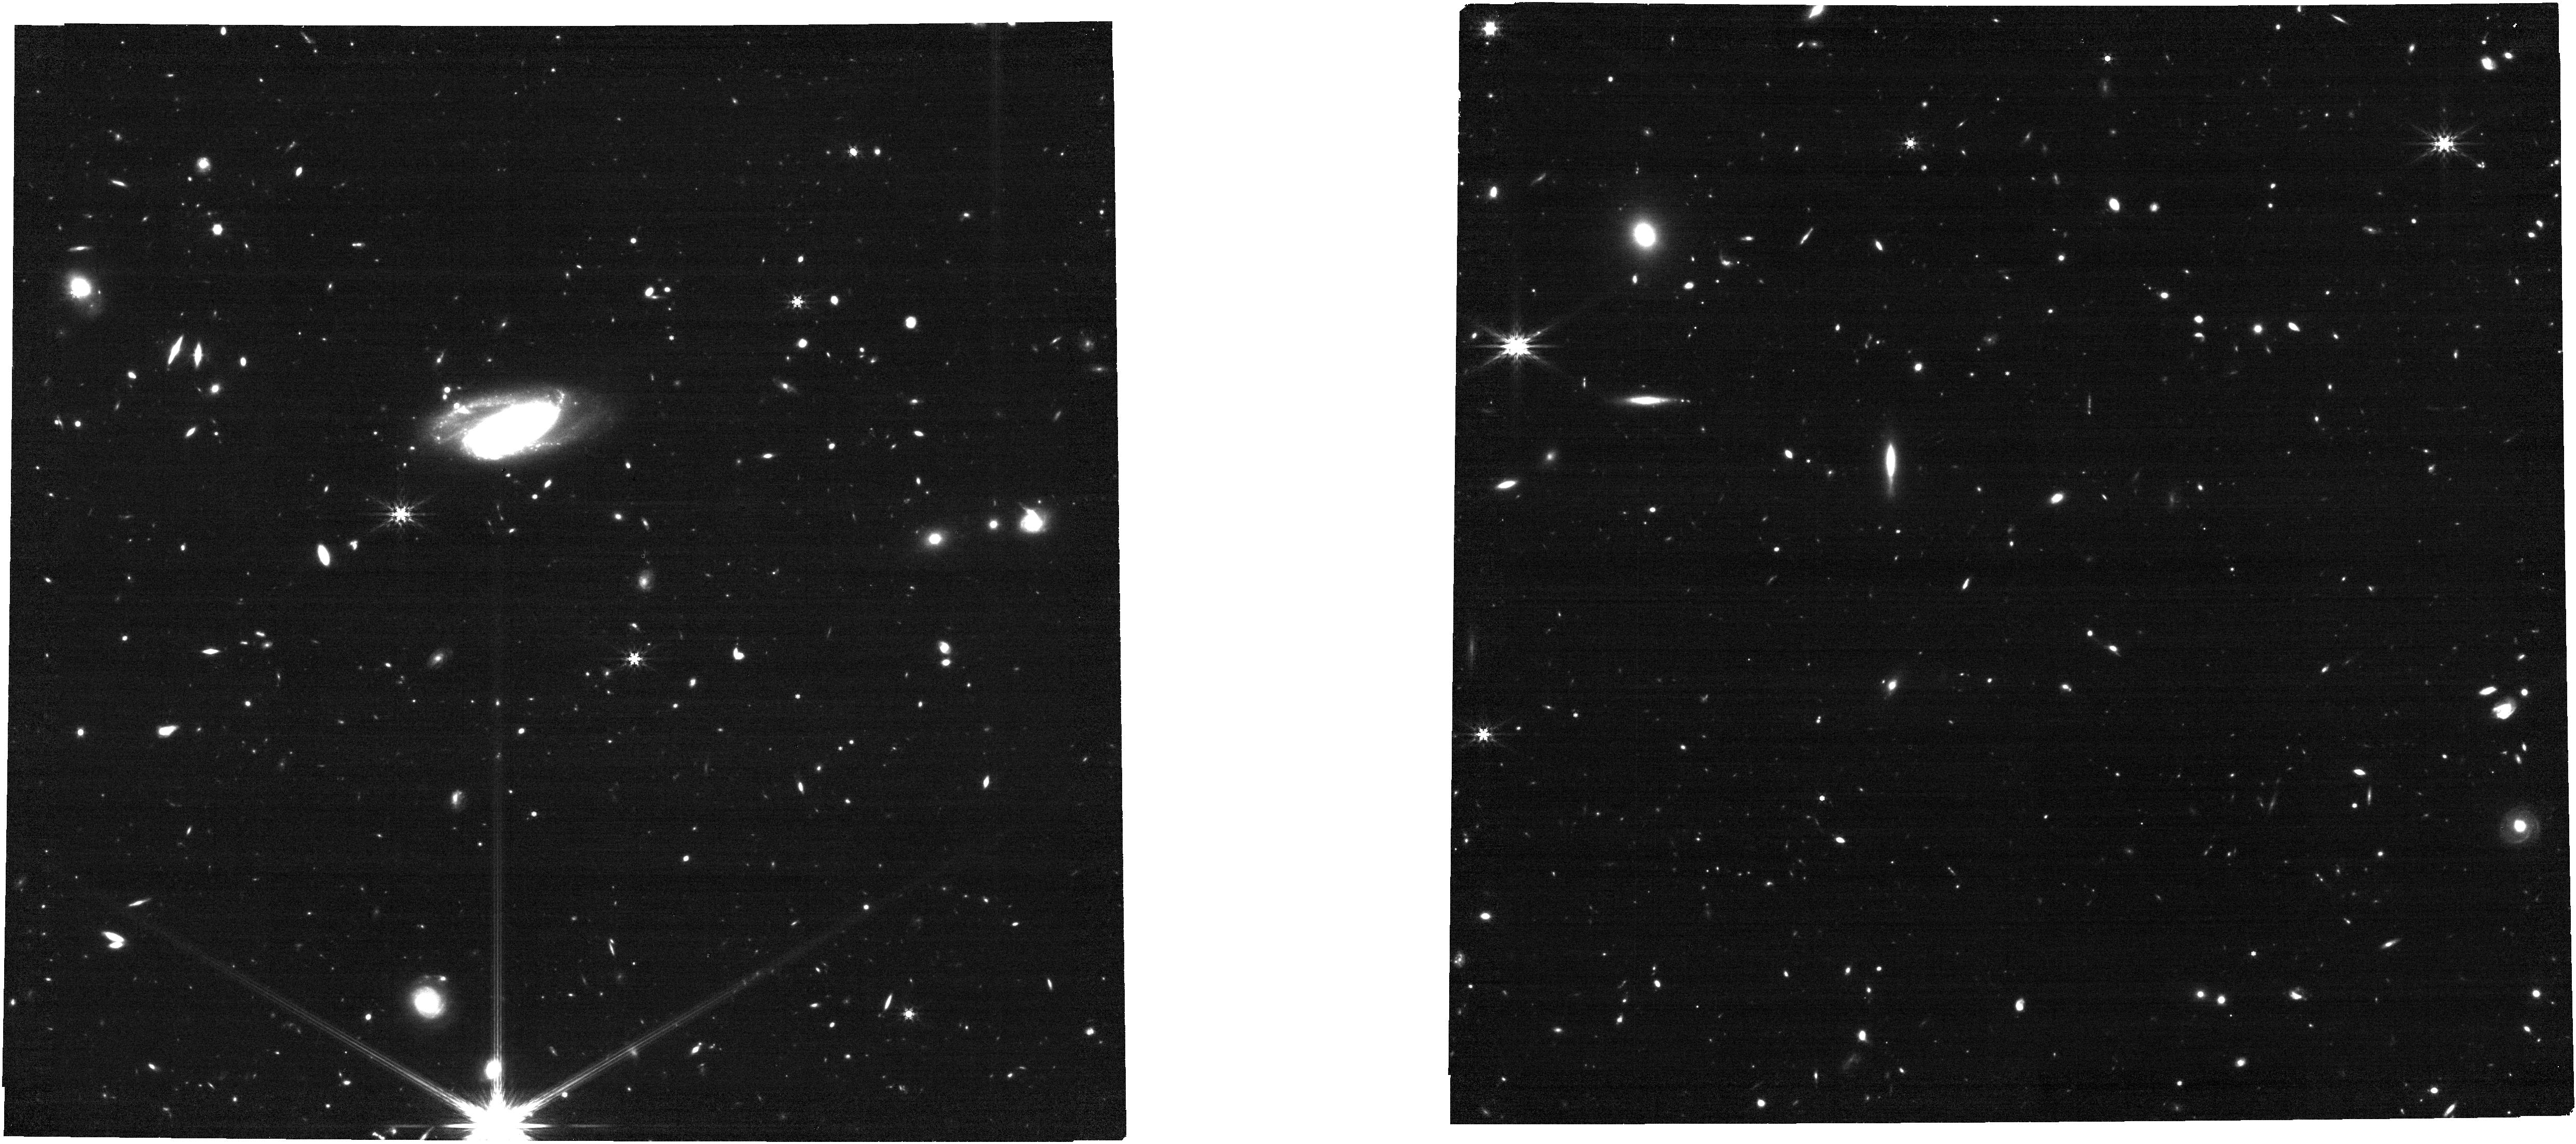
Target: 27397. Instrument: NIRCAM. Filter: F444W. Exposure: 13 min. Observation ID: jw02362-o104_t001_nircam_clear-f444w

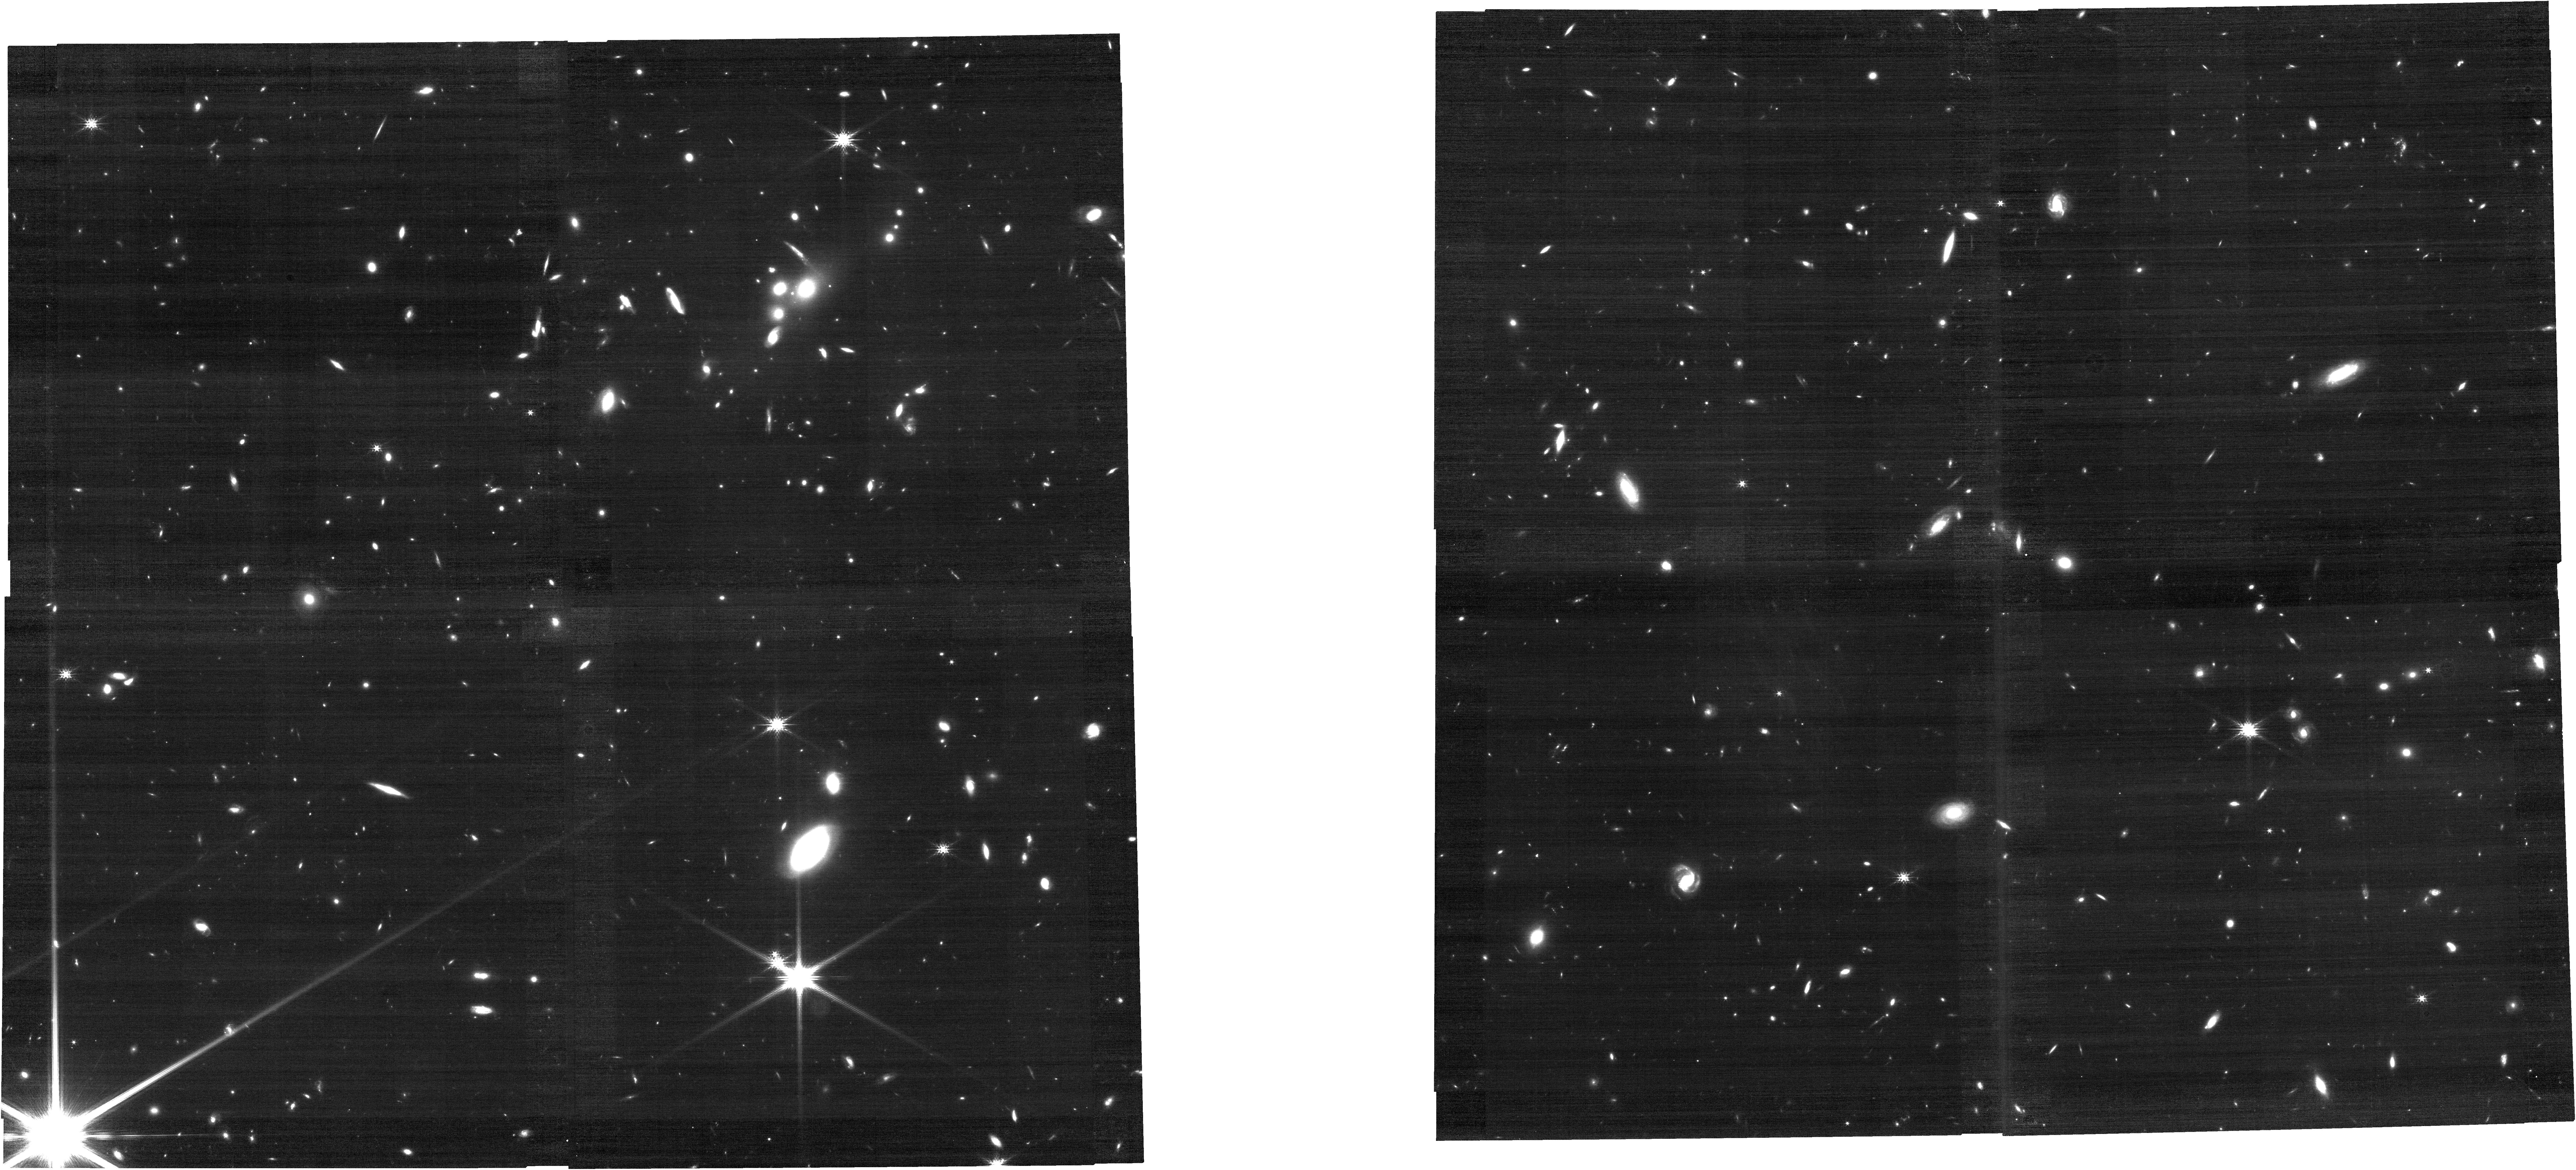
Target: 61265. Instrument: NIRCAM. Filter: F200W. Exposure: 13 min. Observation ID: jw02362-o106_t003_nircam_clear-f200w

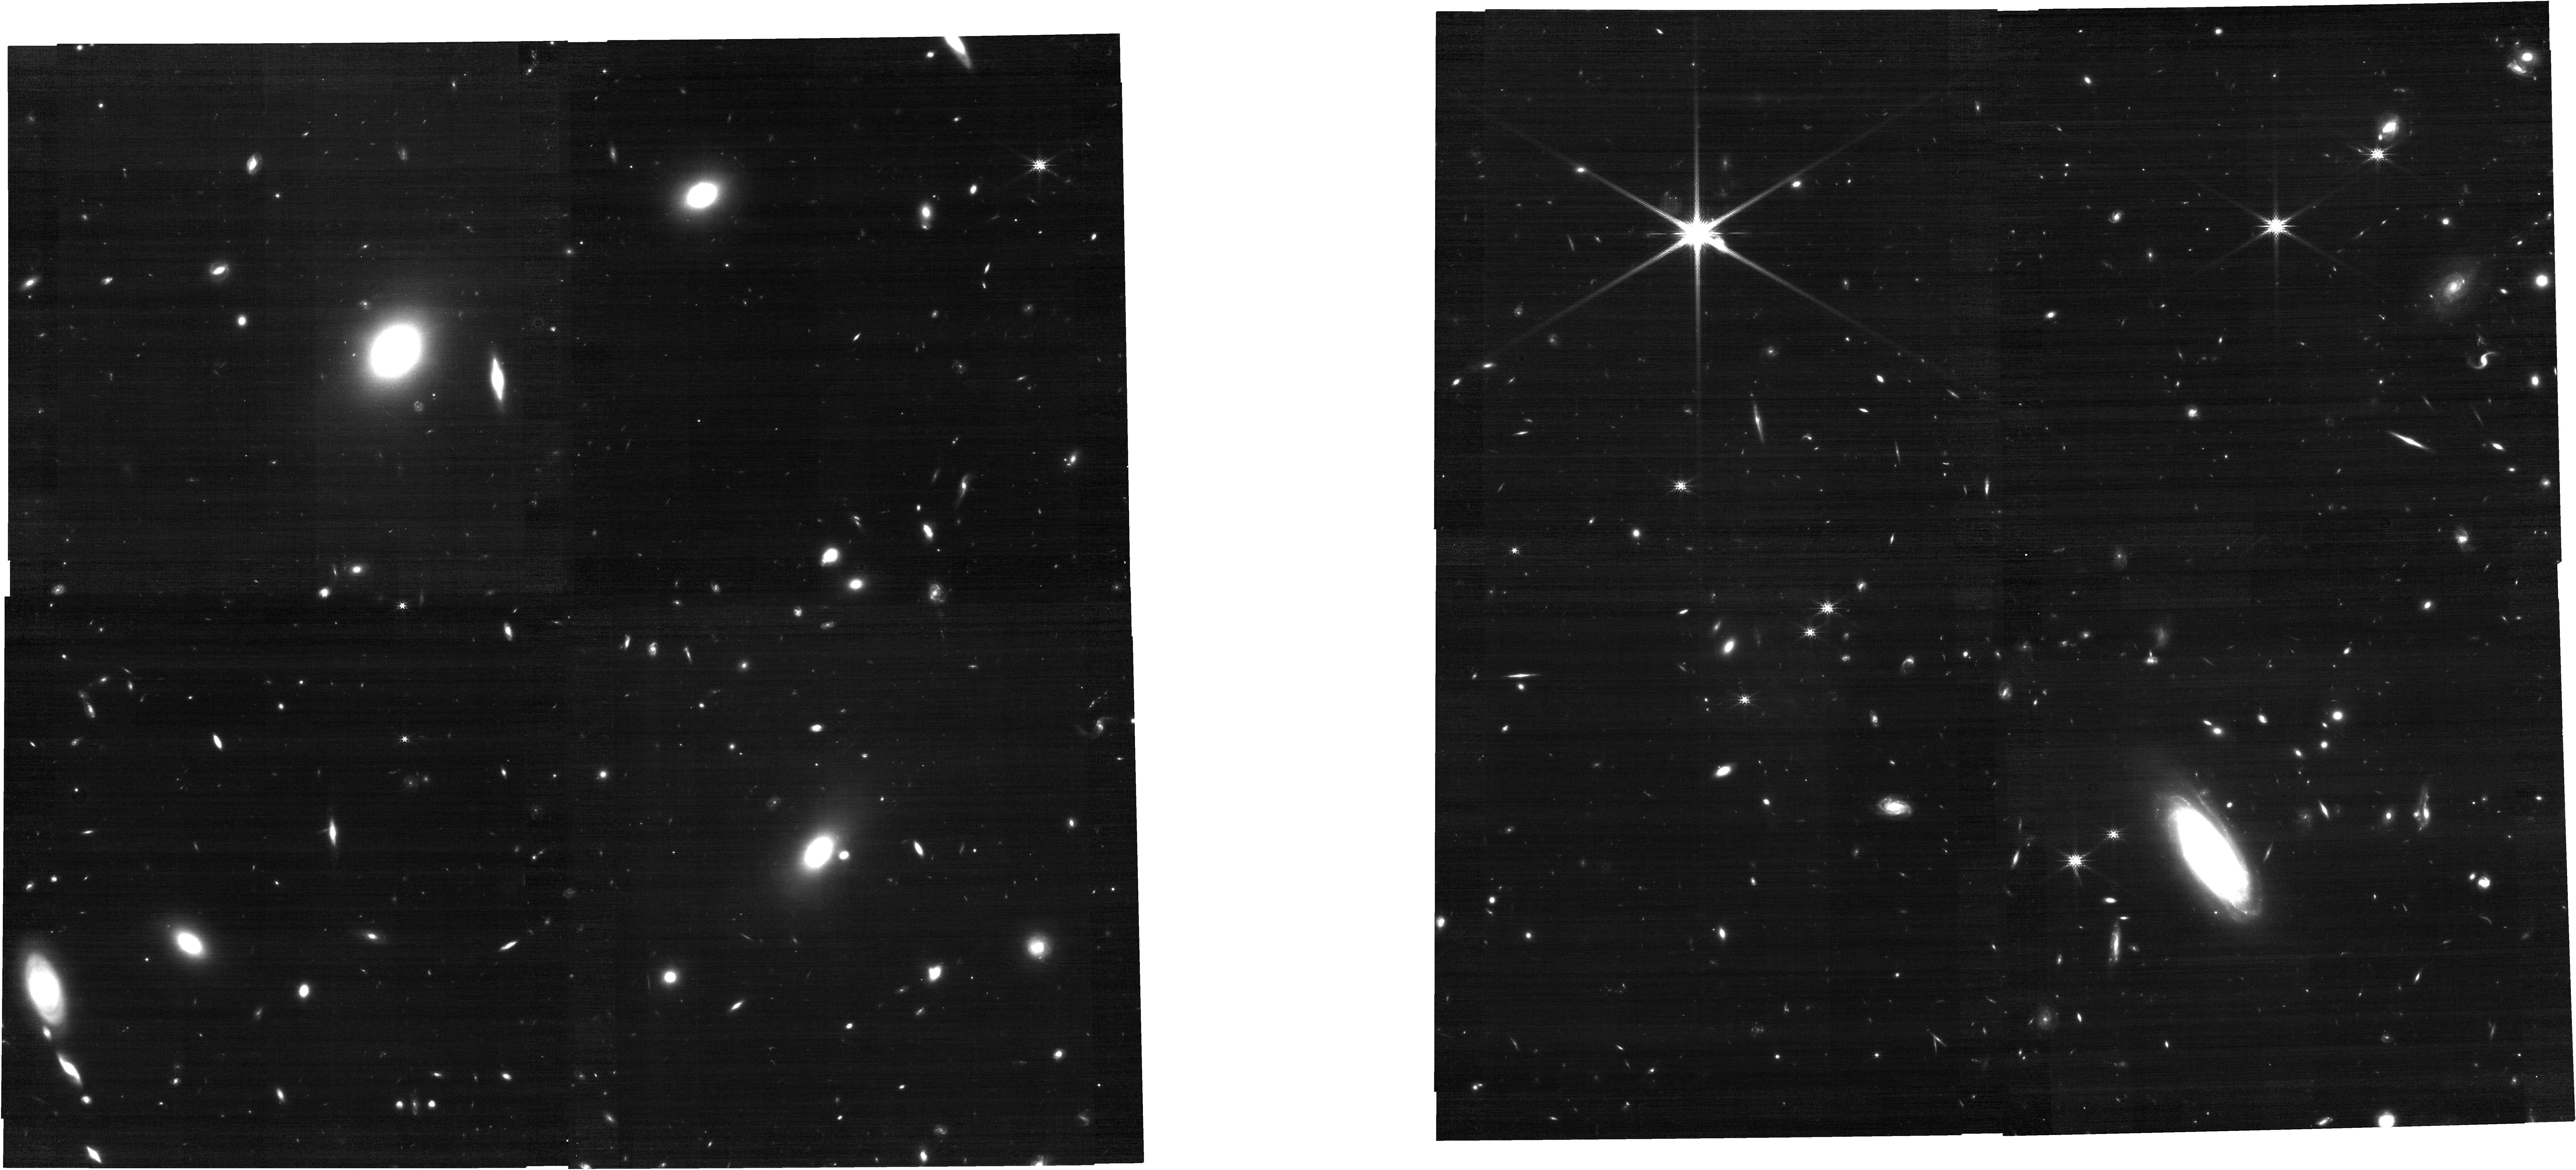
Target: 130302. Instrument: NIRCAM. Filter: F200W. Exposure: 13 min. Observation ID: jw02362-o105_t002_nircam_clear-f200w

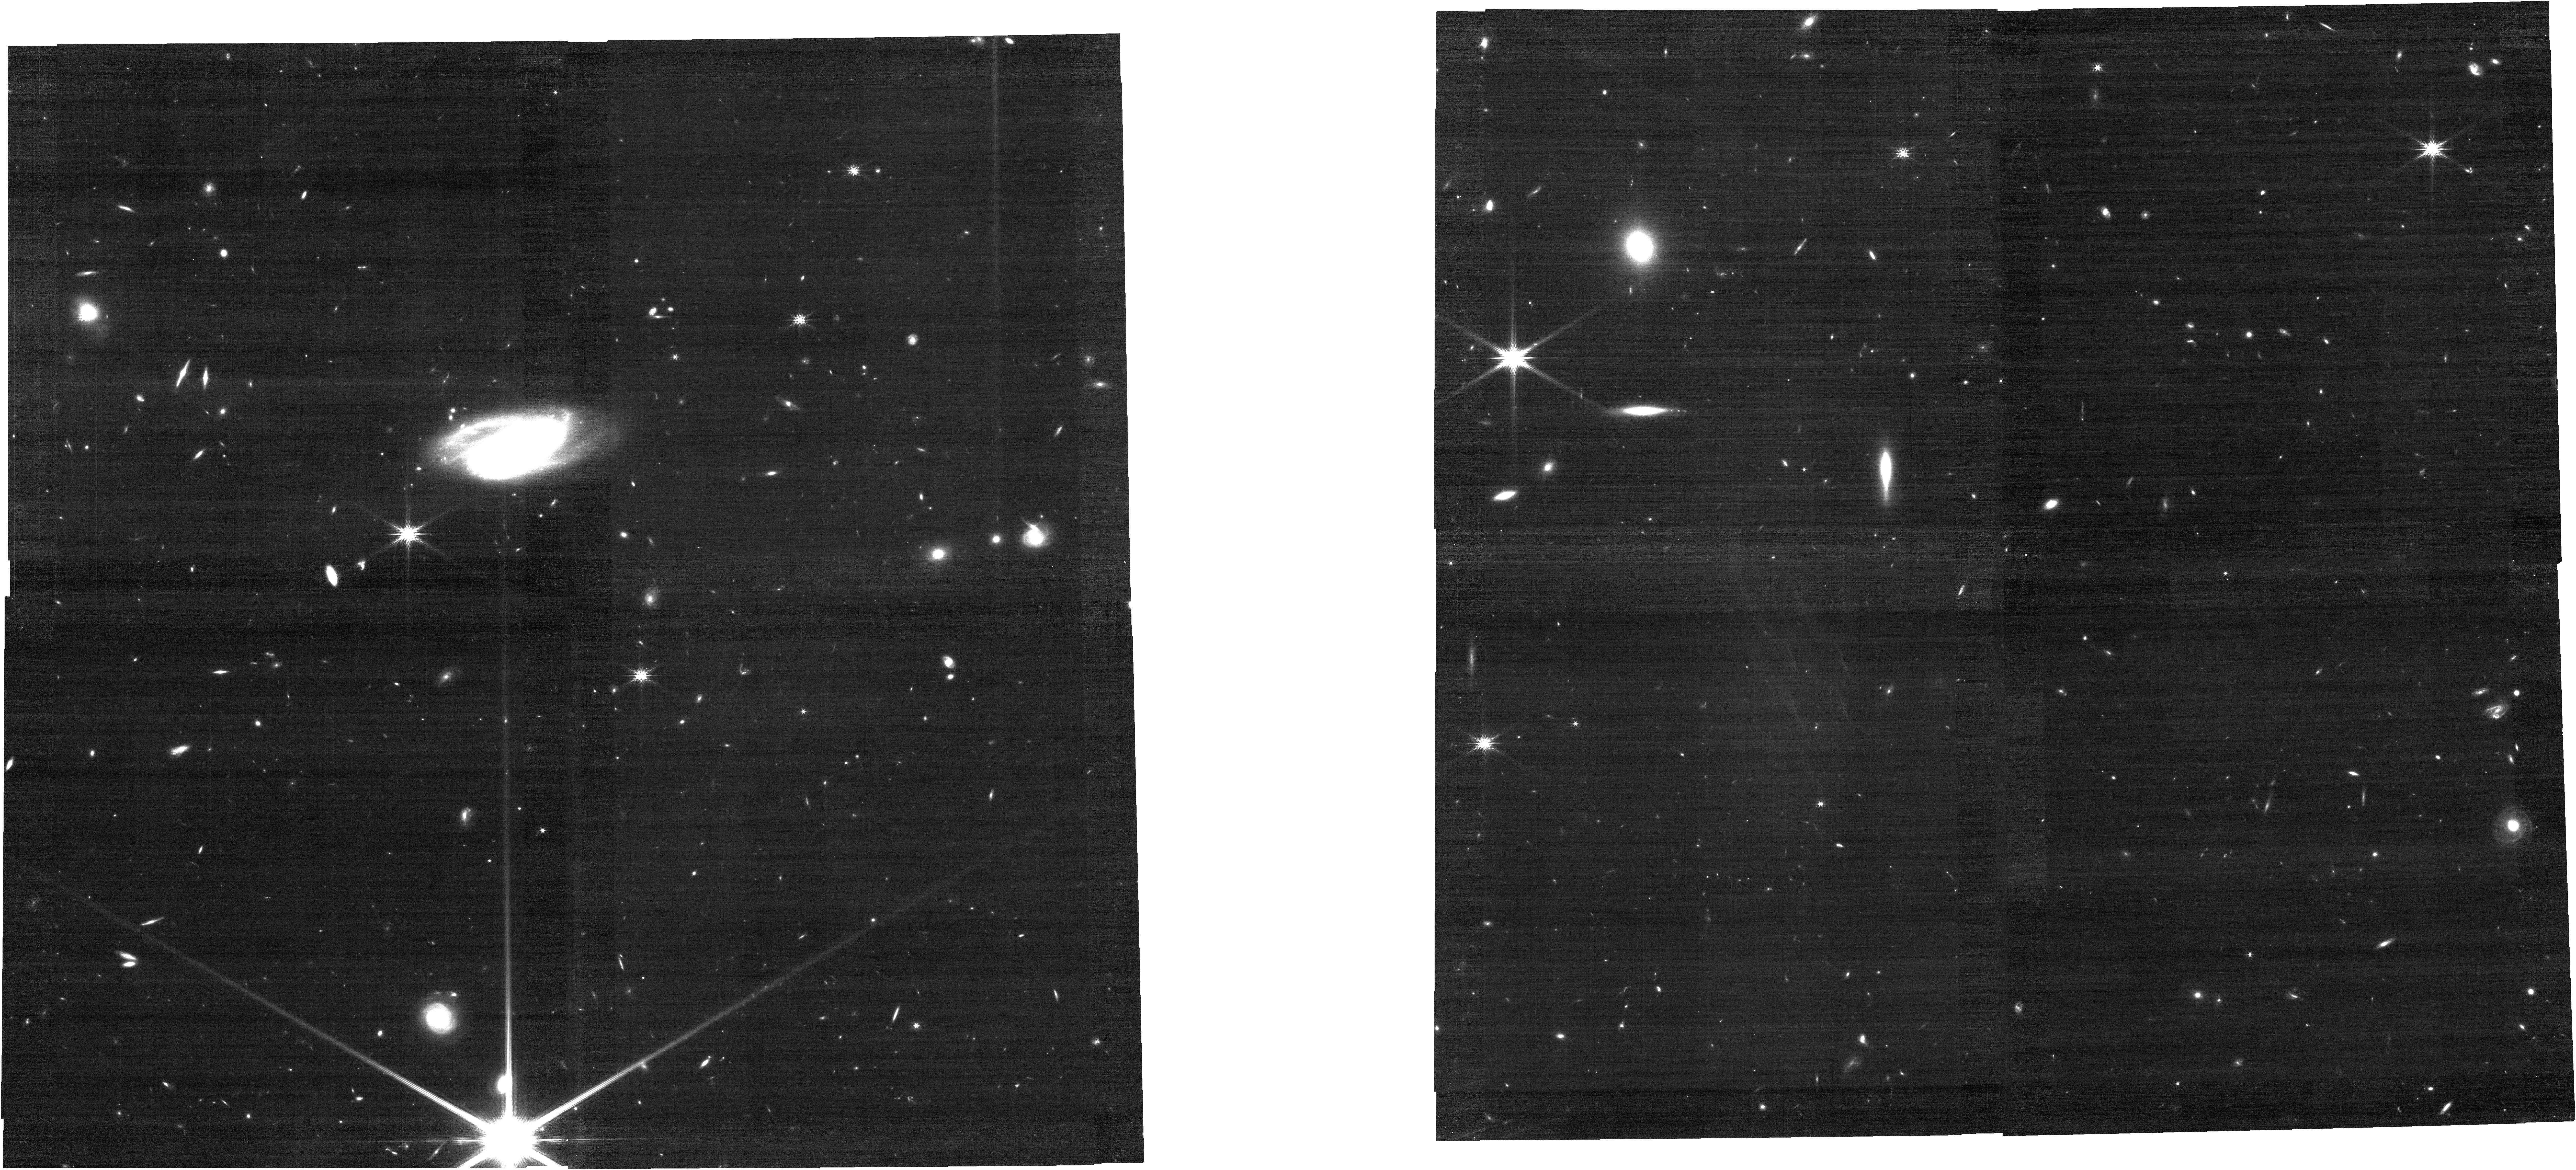
Target: 27397. Instrument: NIRCAM. Filter: F200W. Exposure: 13 min. Observation ID: jw02362-o104_t001_nircam_clear-f200w

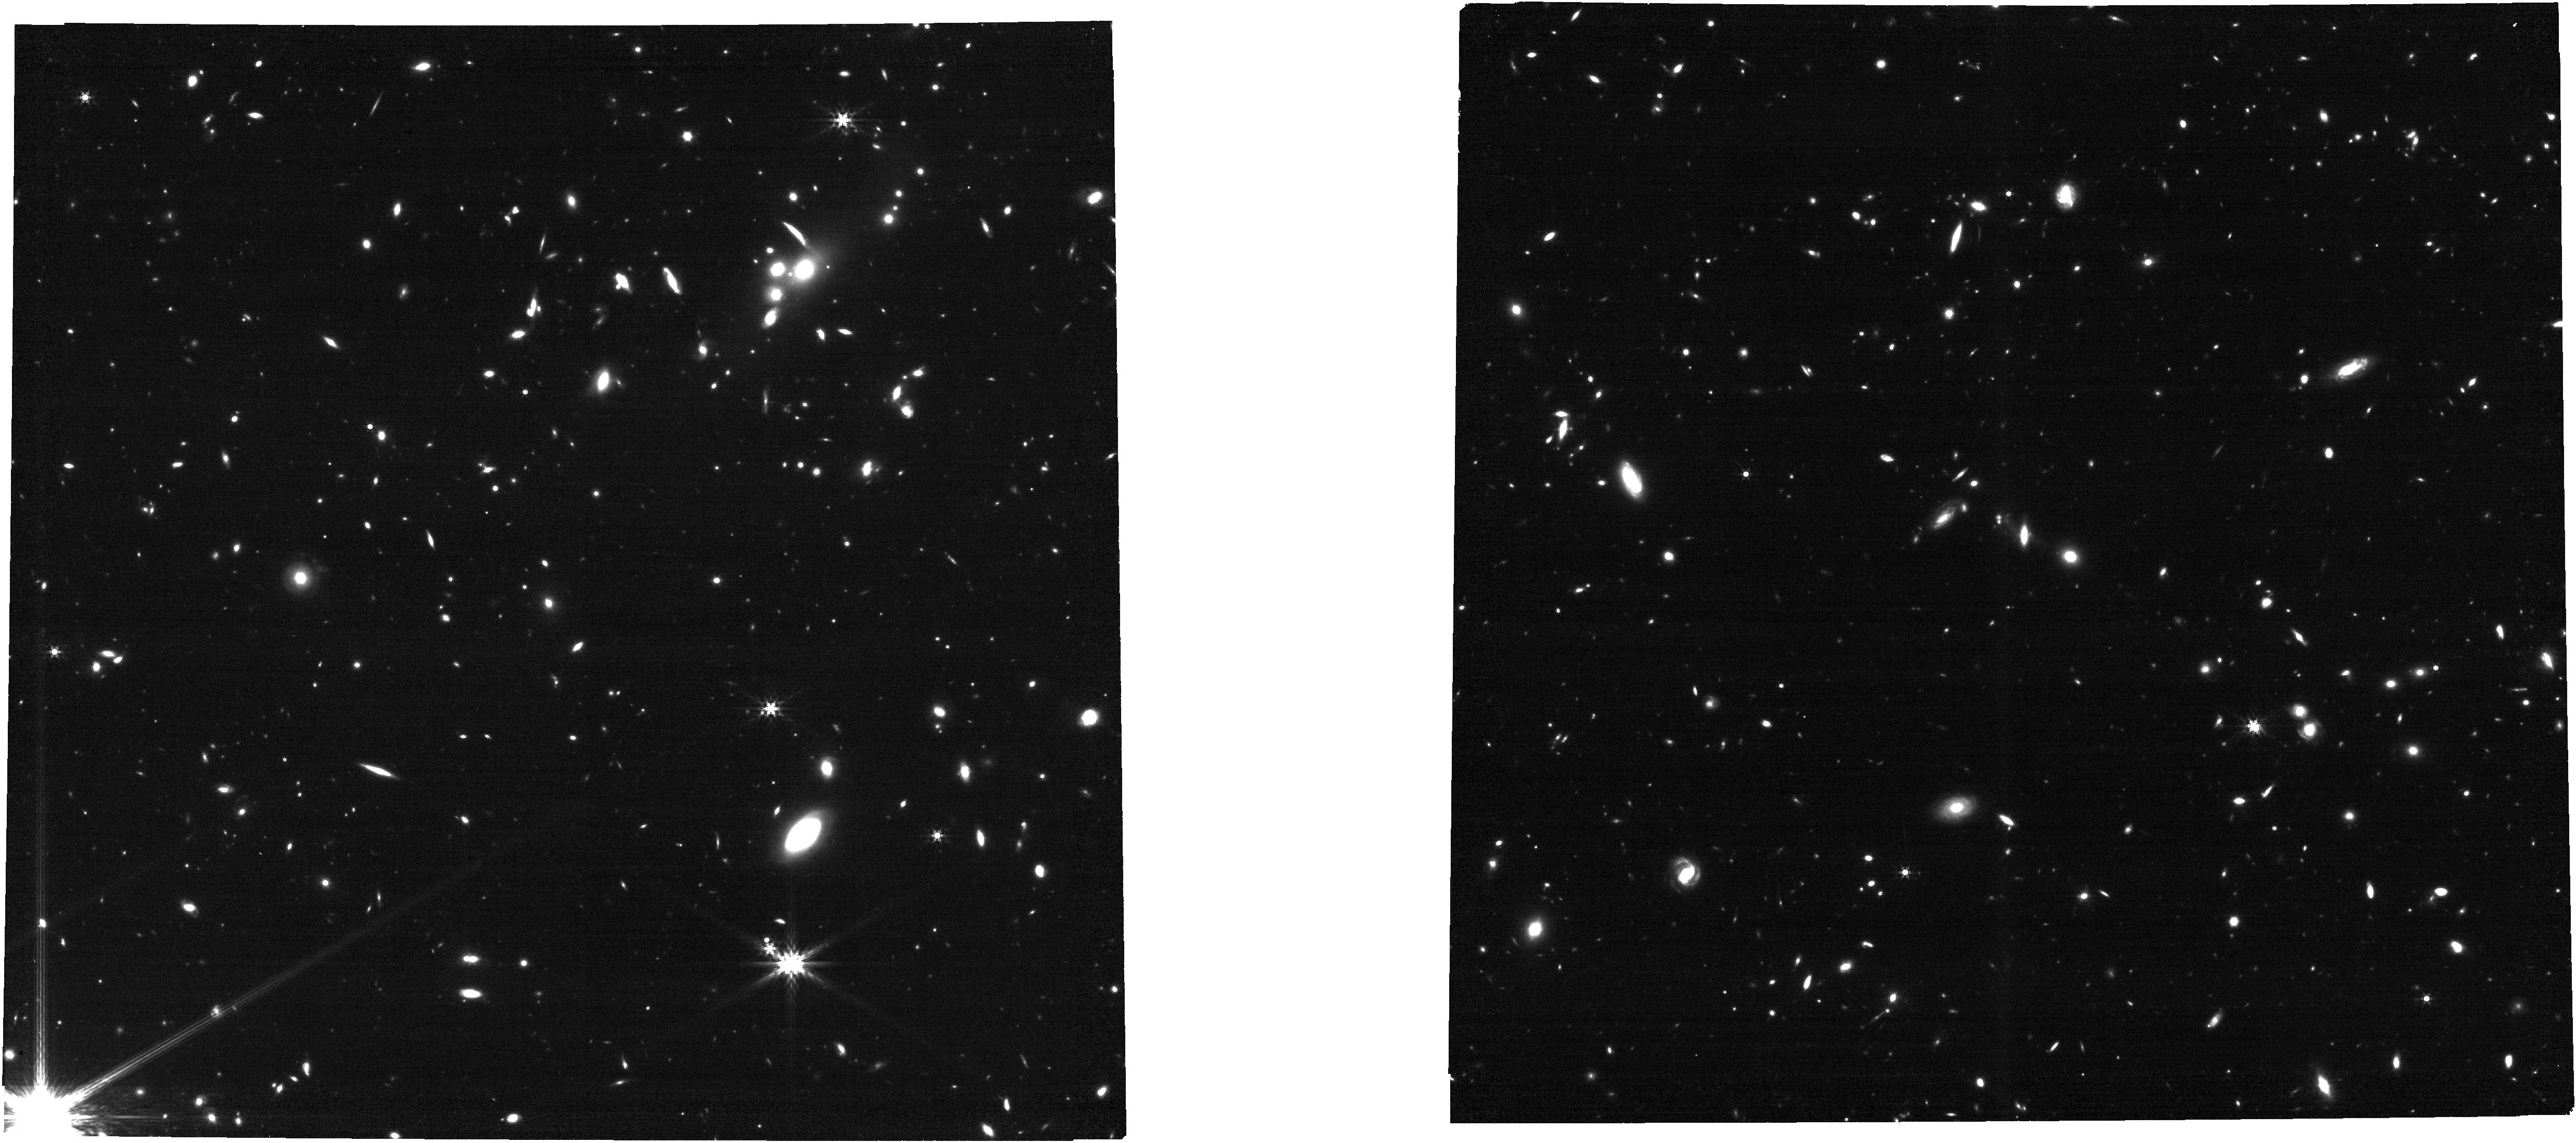
Target: 61265. Instrument: NIRCAM. Filter: F444W. Exposure: 13 min. Observation ID: jw02362-o106_t003_nircam_clear-f444w

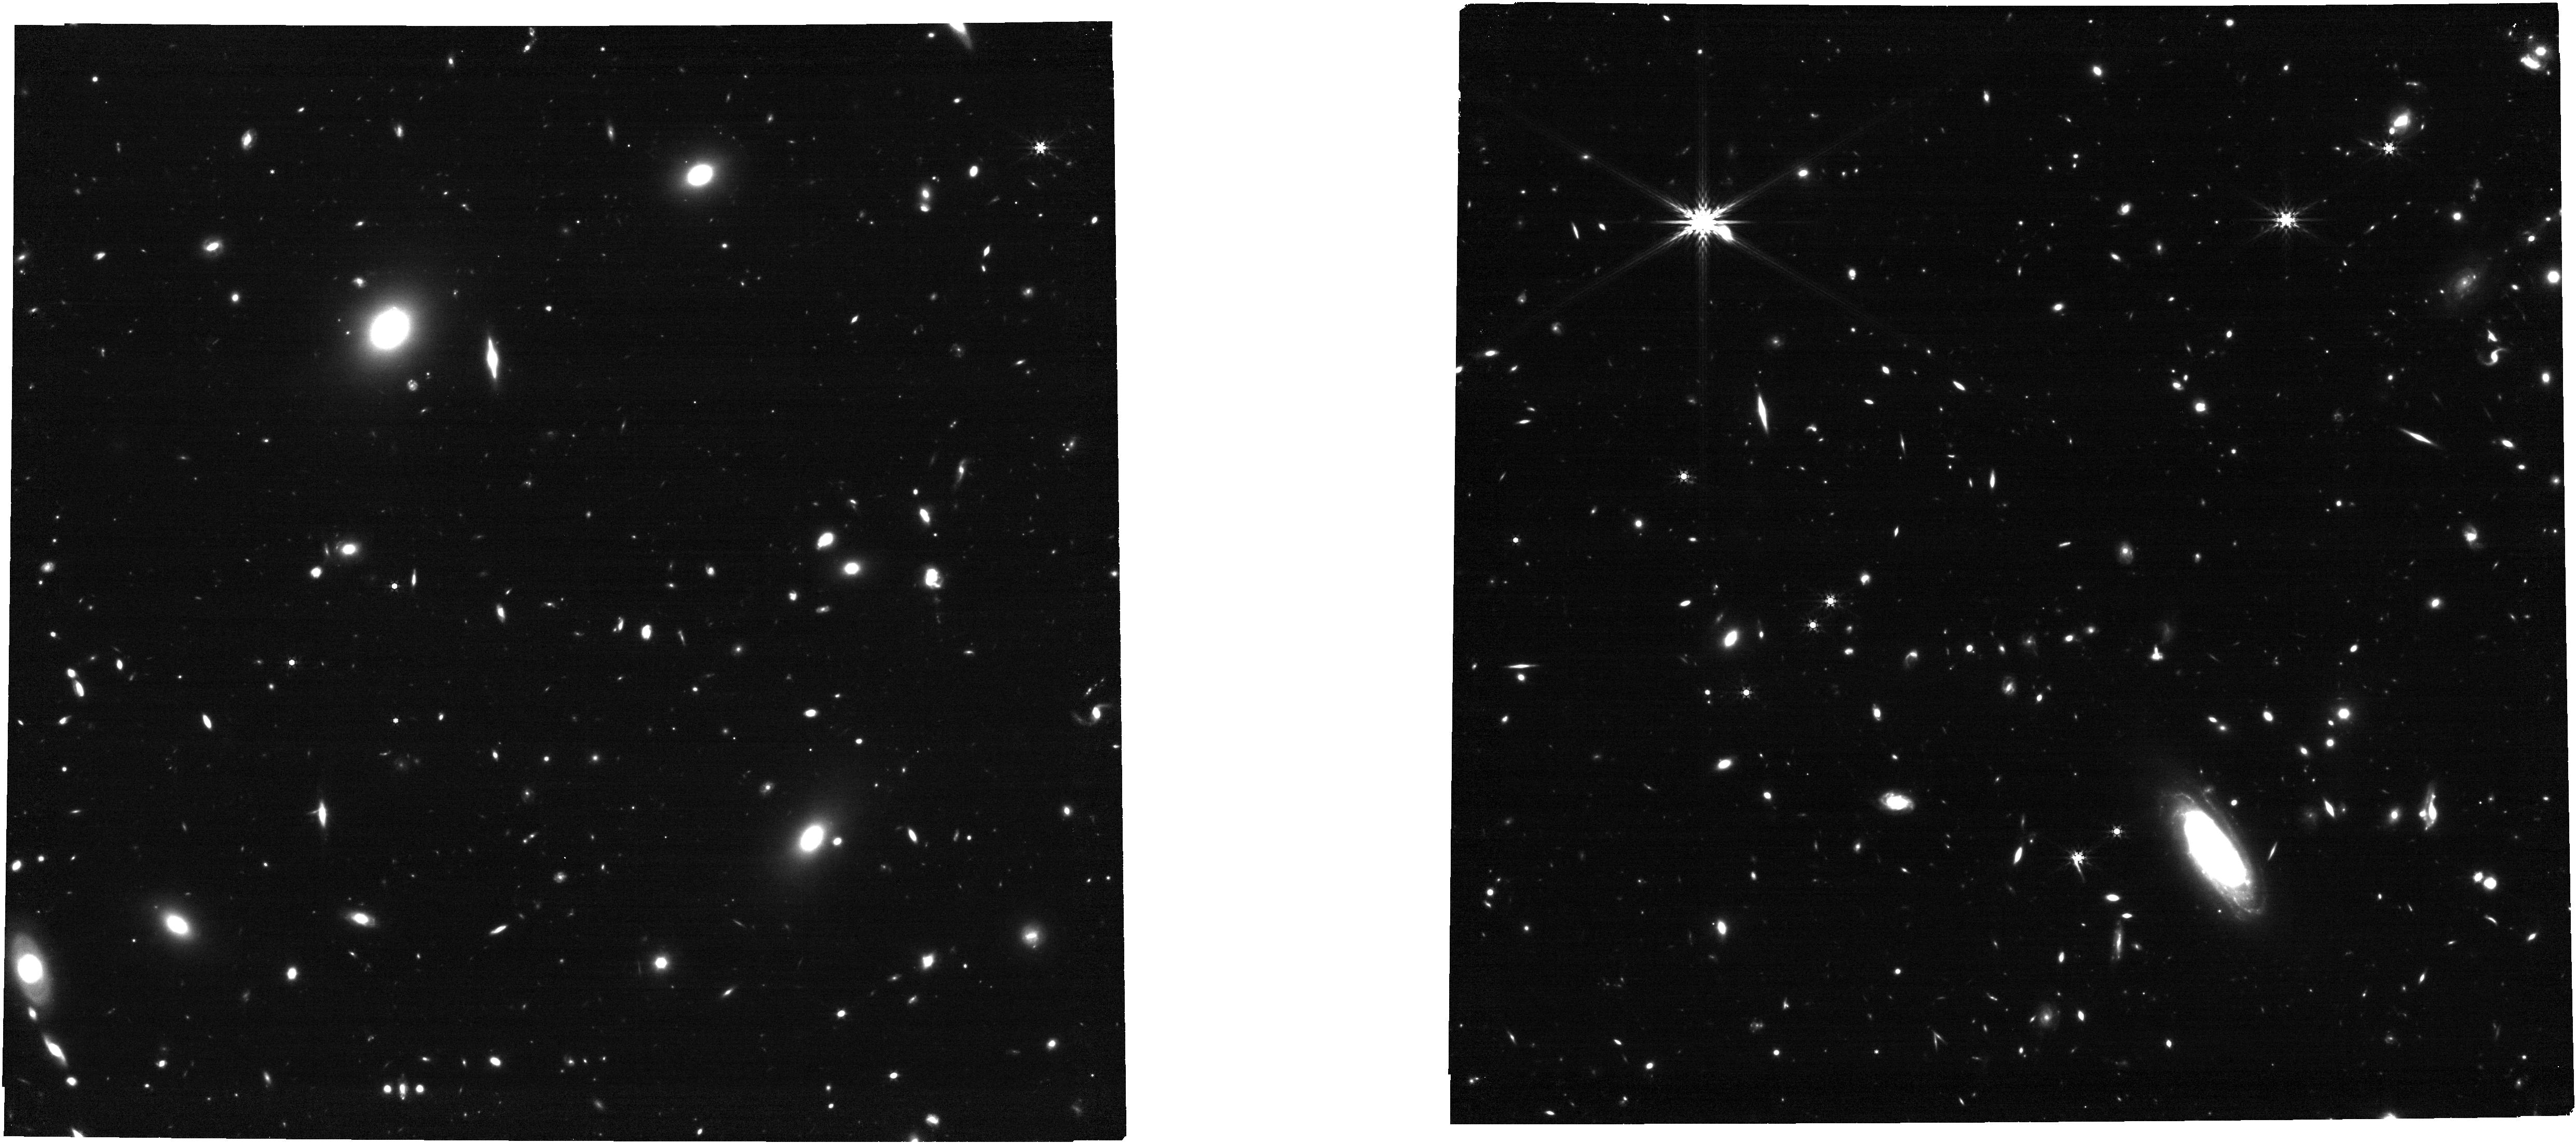
Target: 130302. Instrument: NIRCAM. Filter: F444W. Exposure: 13 min. Observation ID: jw02362-o105_t002_nircam_clear-f444w

Dawn of the Monsters: JWST Characterization of Extremely Massive Galaxies at z~5 (PI: Marsan, Cemile)

Over the last twenty years increasingly deeper and wider near-infrared photometric surveys have identified evolved massive galaxies at continually higher redshifts. These rapidly-forming and quenching galaxies create significant tension with cosmological models of galaxy formation and highly constrain the implementation of AGN feedback physics. Using UltraVISTA/COSMOS, the deepest and widest-field near-IR survey to date we have identified three galaxies with Log(M/M_sun) > 11.5 at z ~ 5 with robust photometric redshifts. We propose deep medium-resolution NIRSpec spectroscopy in G235M/F170LP and G395M/F290LP, to target multiple prominent rest-frame optical absorption/emission lines, as well as NIRCam F444W and F200W imaging to determine morphologies. These data will be used to: 1) Confirm the redshifts and stellar masses of these extreme objects during the epoch when they form most of their stellar mass, 2) measure the star-formation rates, star-formation histories and mass distributions of these galaxies to constrain their assembly history, and 3) determine the source of ionization radiation and determine if they contain prominent AGN. The long-wavelength capability of JWST means this will be the first rest-frame optical study of massive galaxies during their peak formation epoch and will return key information on how such galaxies form so fast, so early. One of our candidates has an SED consistent with being a fully quenched and passive galaxy at z ~ 5. If confirmed, this will be by far the highest-redshift passive galaxy to date, and will have significant implications for AGN quenching models.